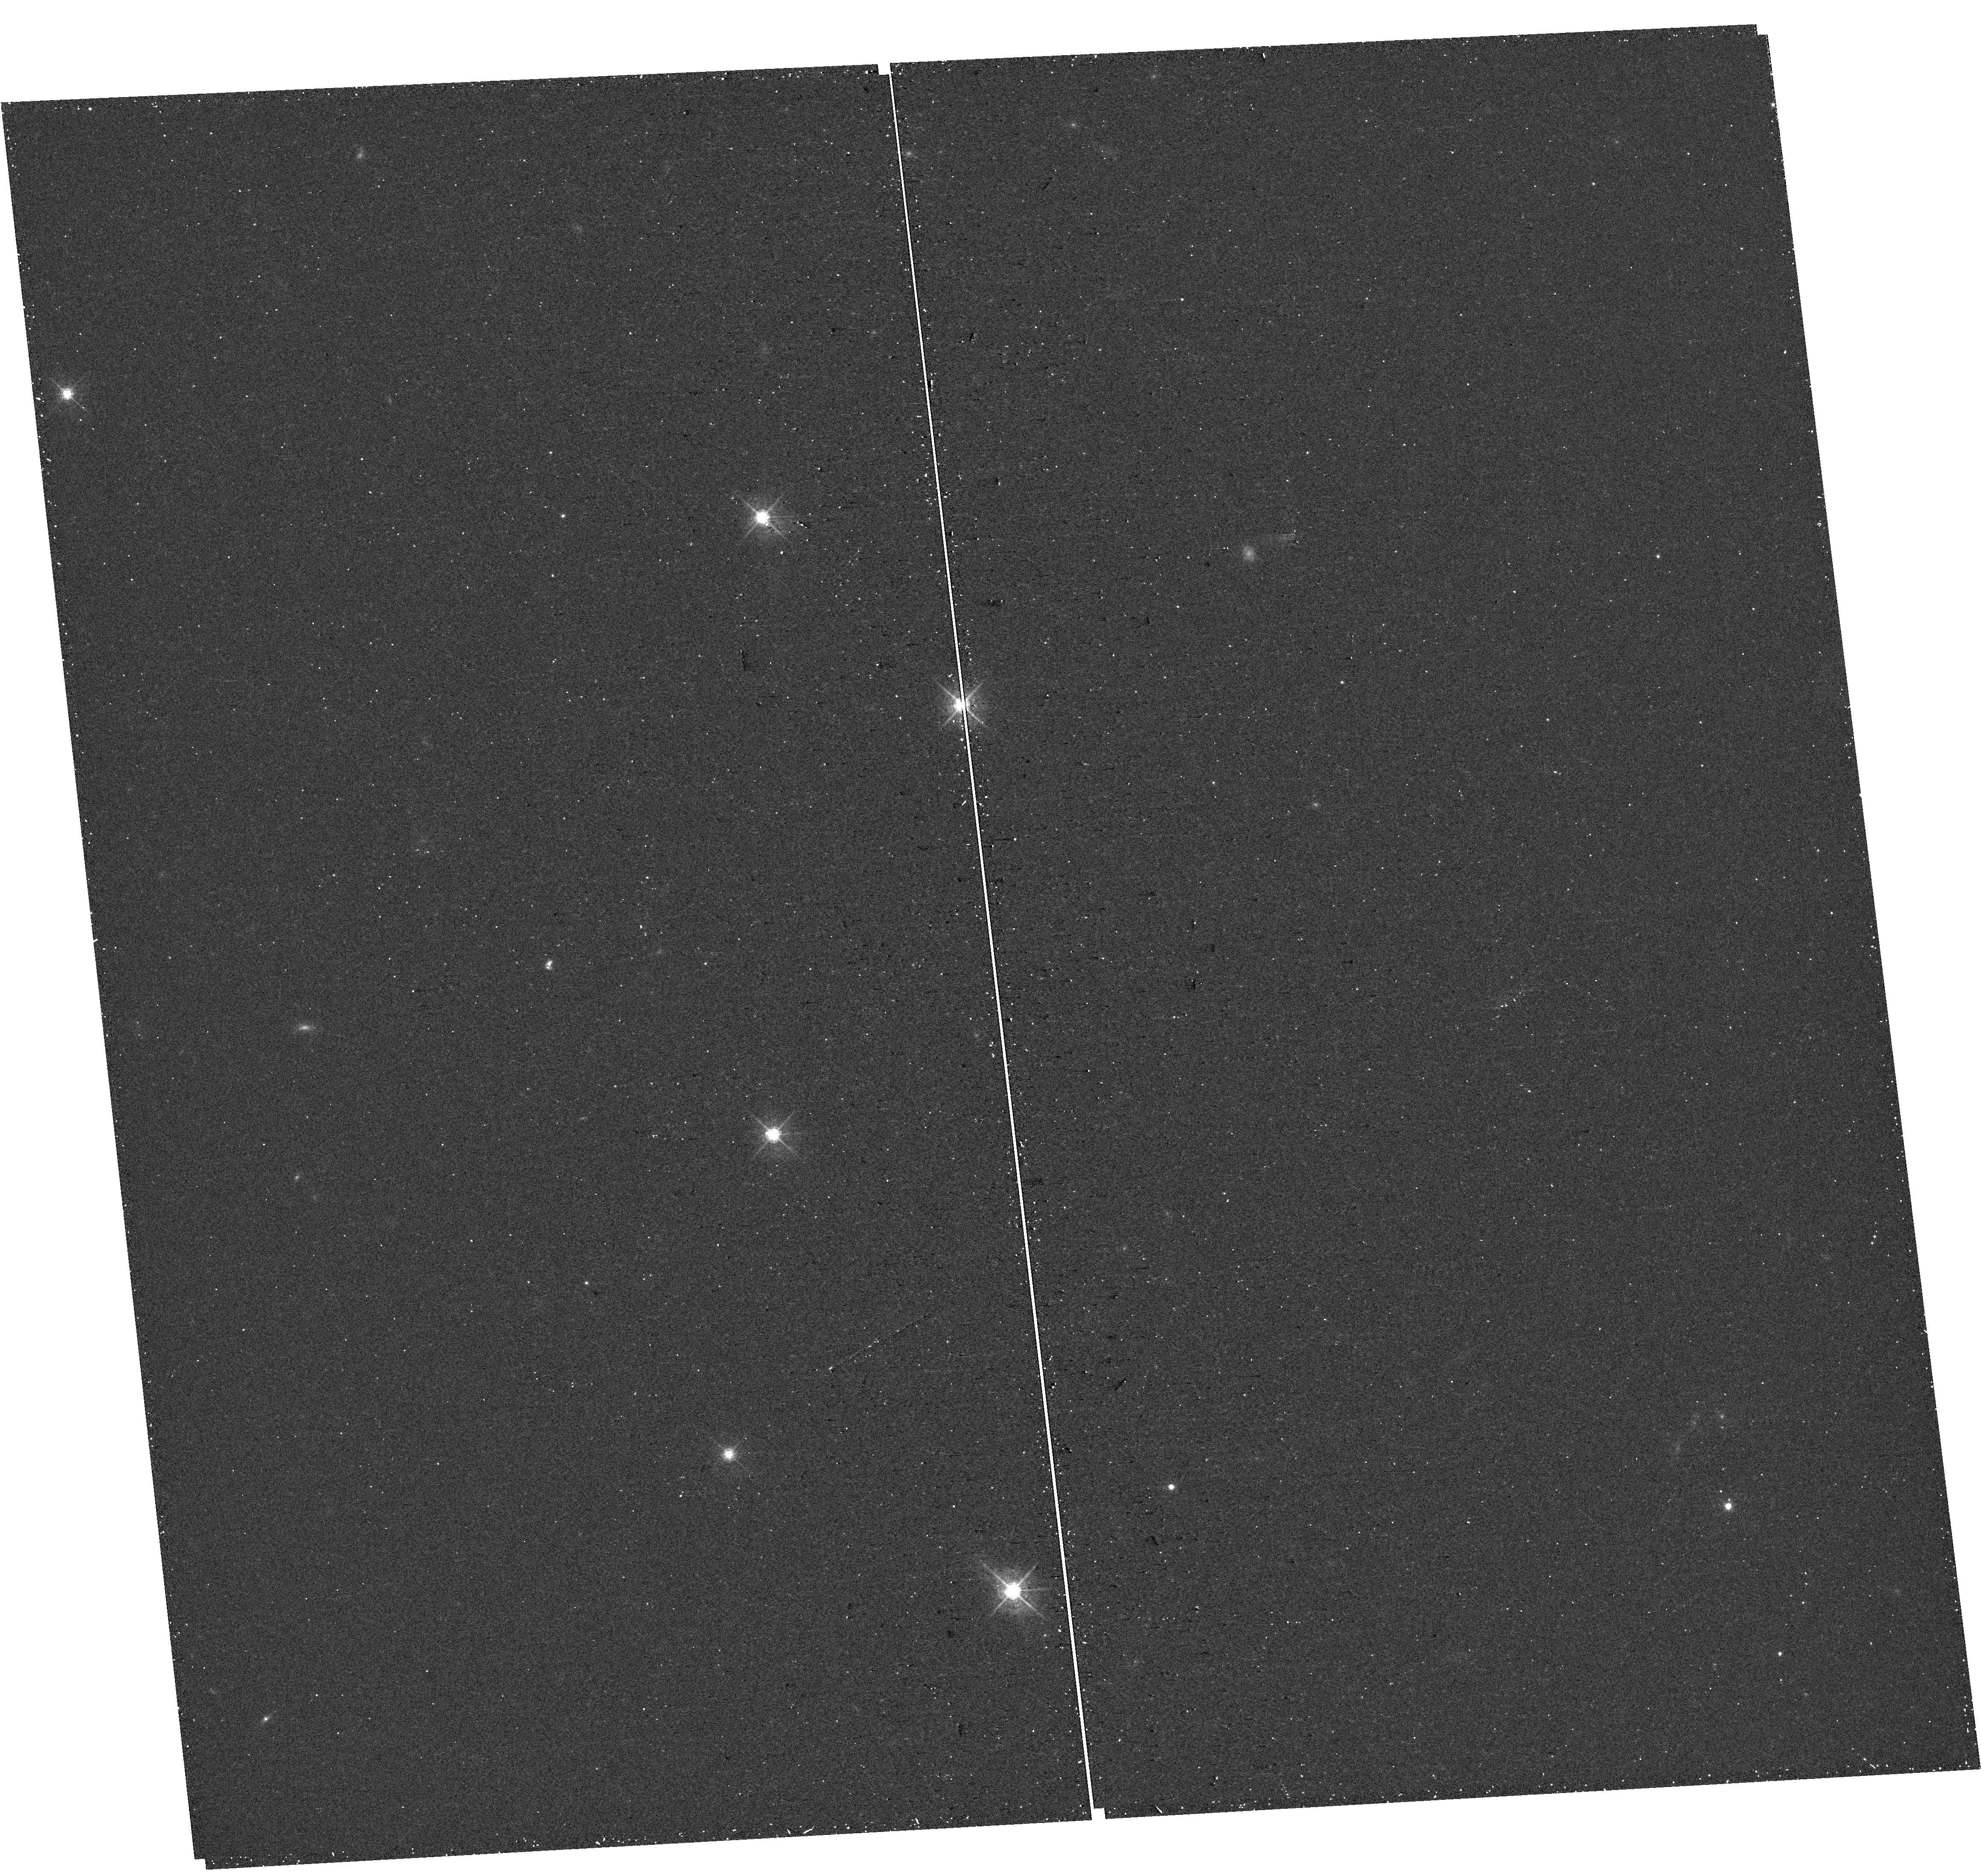
Target: J172010+542133. Instrument: WFC3/UVIS. Filter: F547M. Exposure: 11 min. Observation ID: hst_17069_82_wfc3_uvis_f547m_ieww82

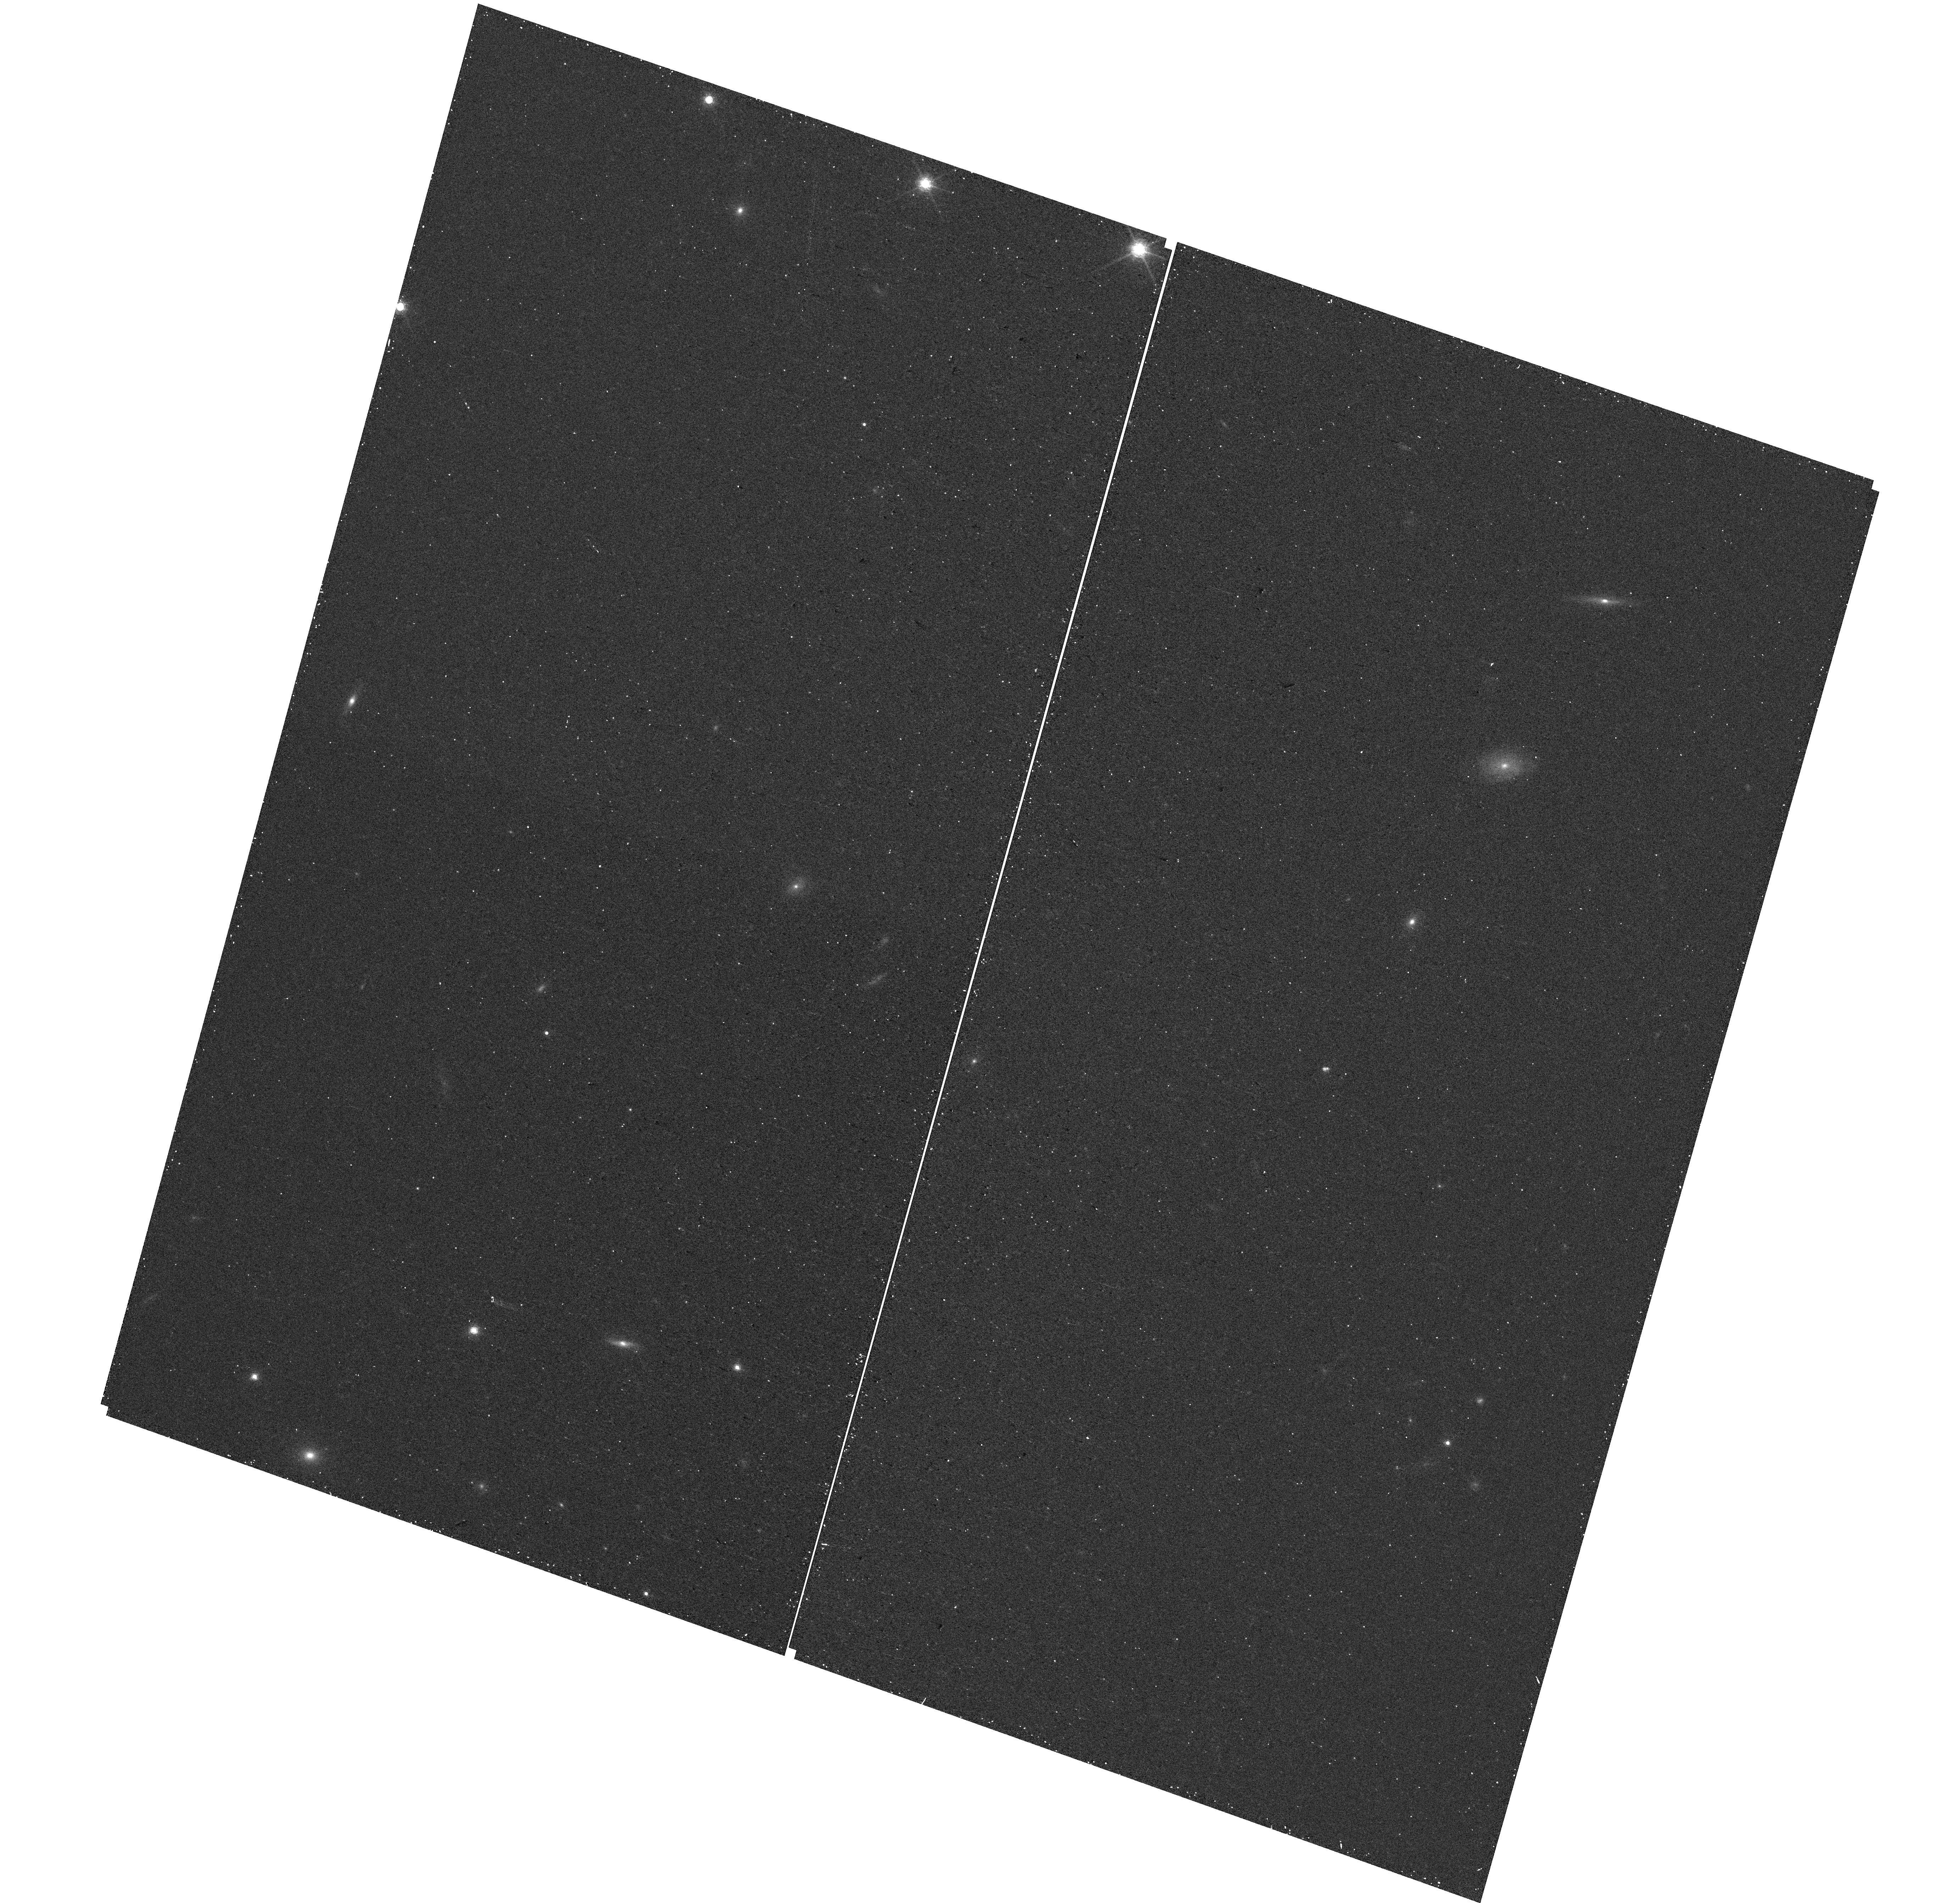
Target: J095236+405249. Instrument: WFC3/UVIS. Filter: F850LP. Exposure: 12 min. Observation ID: hst_17069_94_wfc3_uvis_f850lp_ieww94

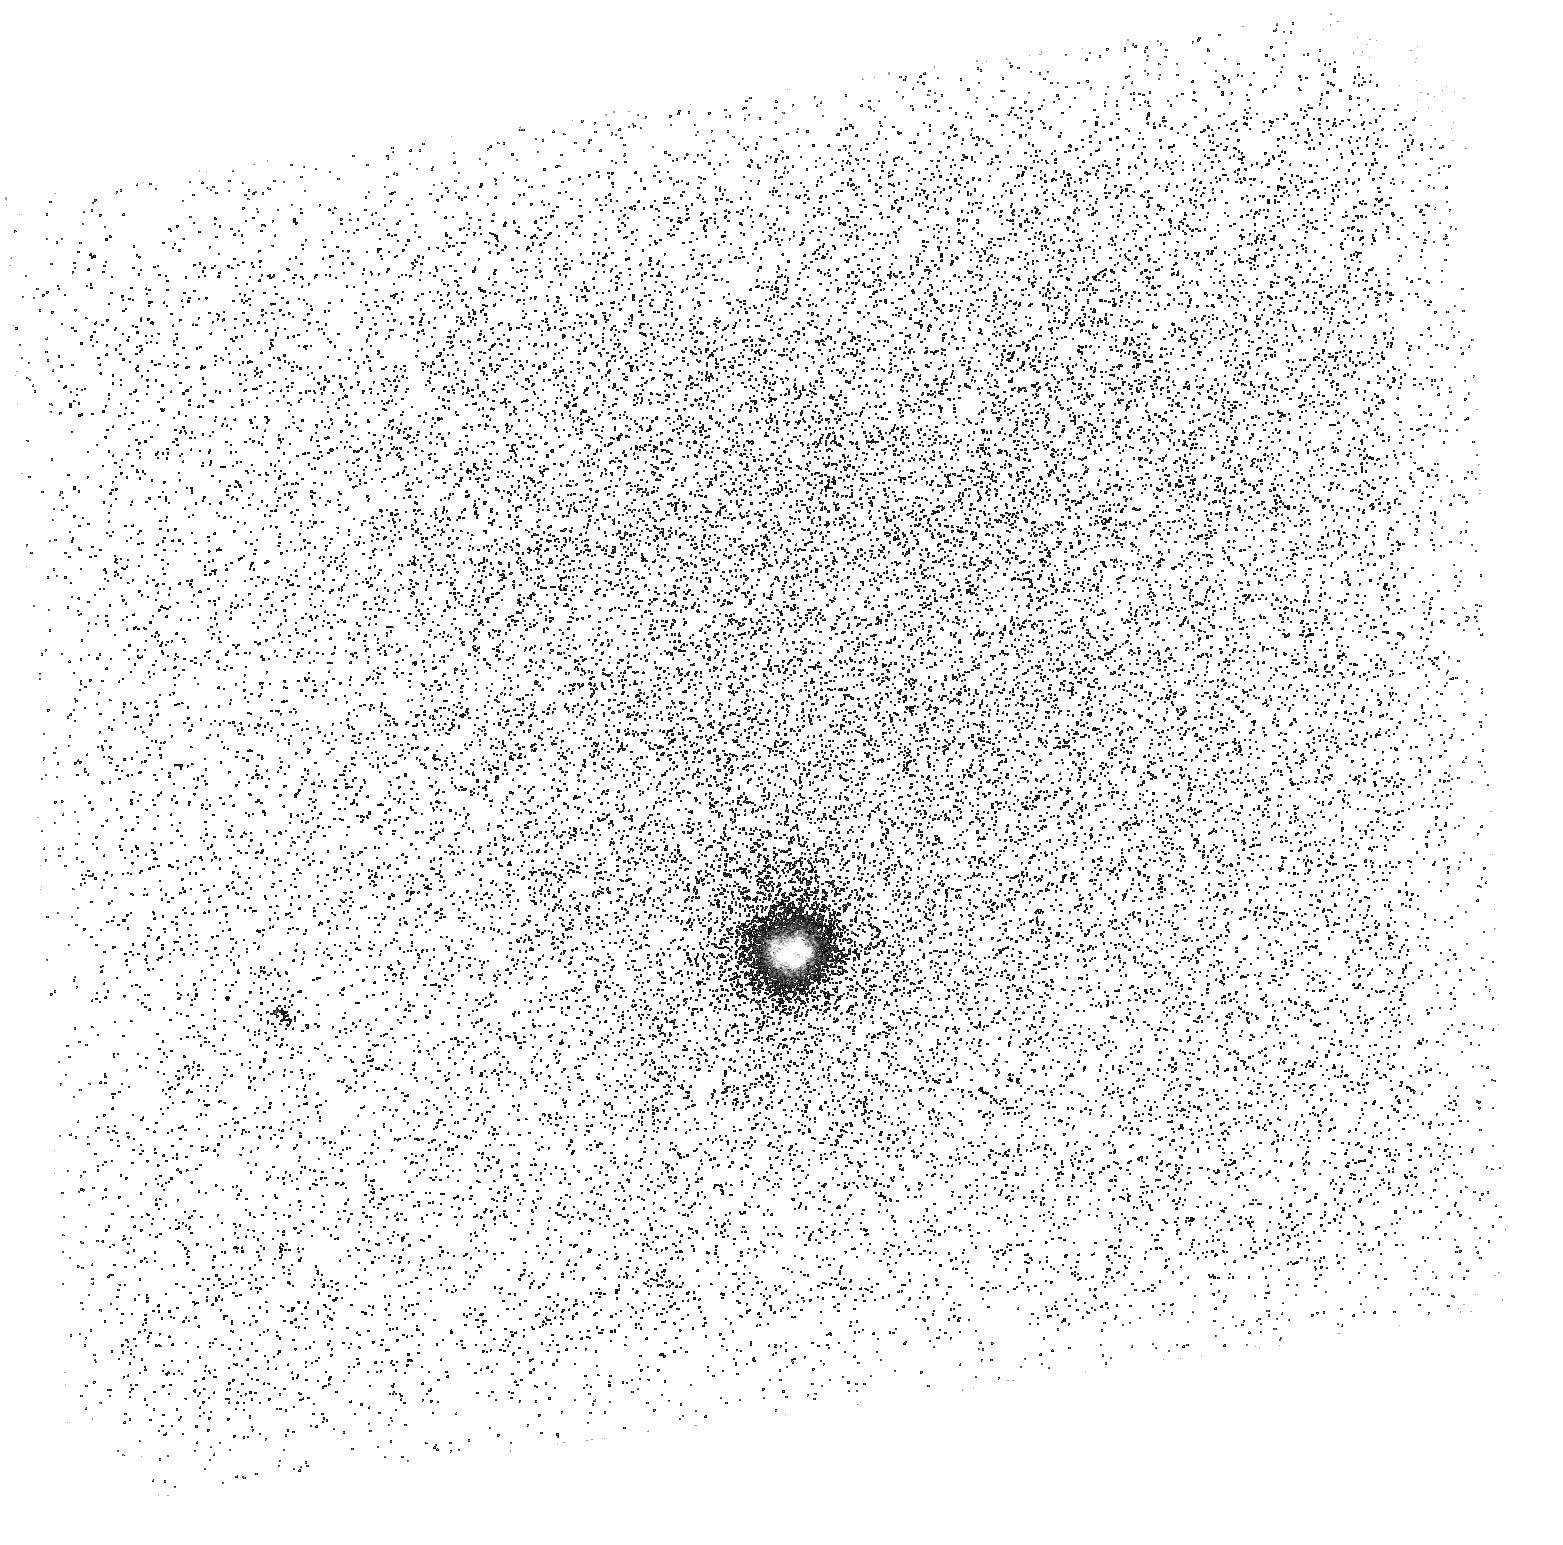
Target: J131419+104739. Instrument: ACS/SBC. Filter: F150LP. Exposure: 33 min. Observation ID: hst_17069_59_acs_sbc_f150lp_jeww59

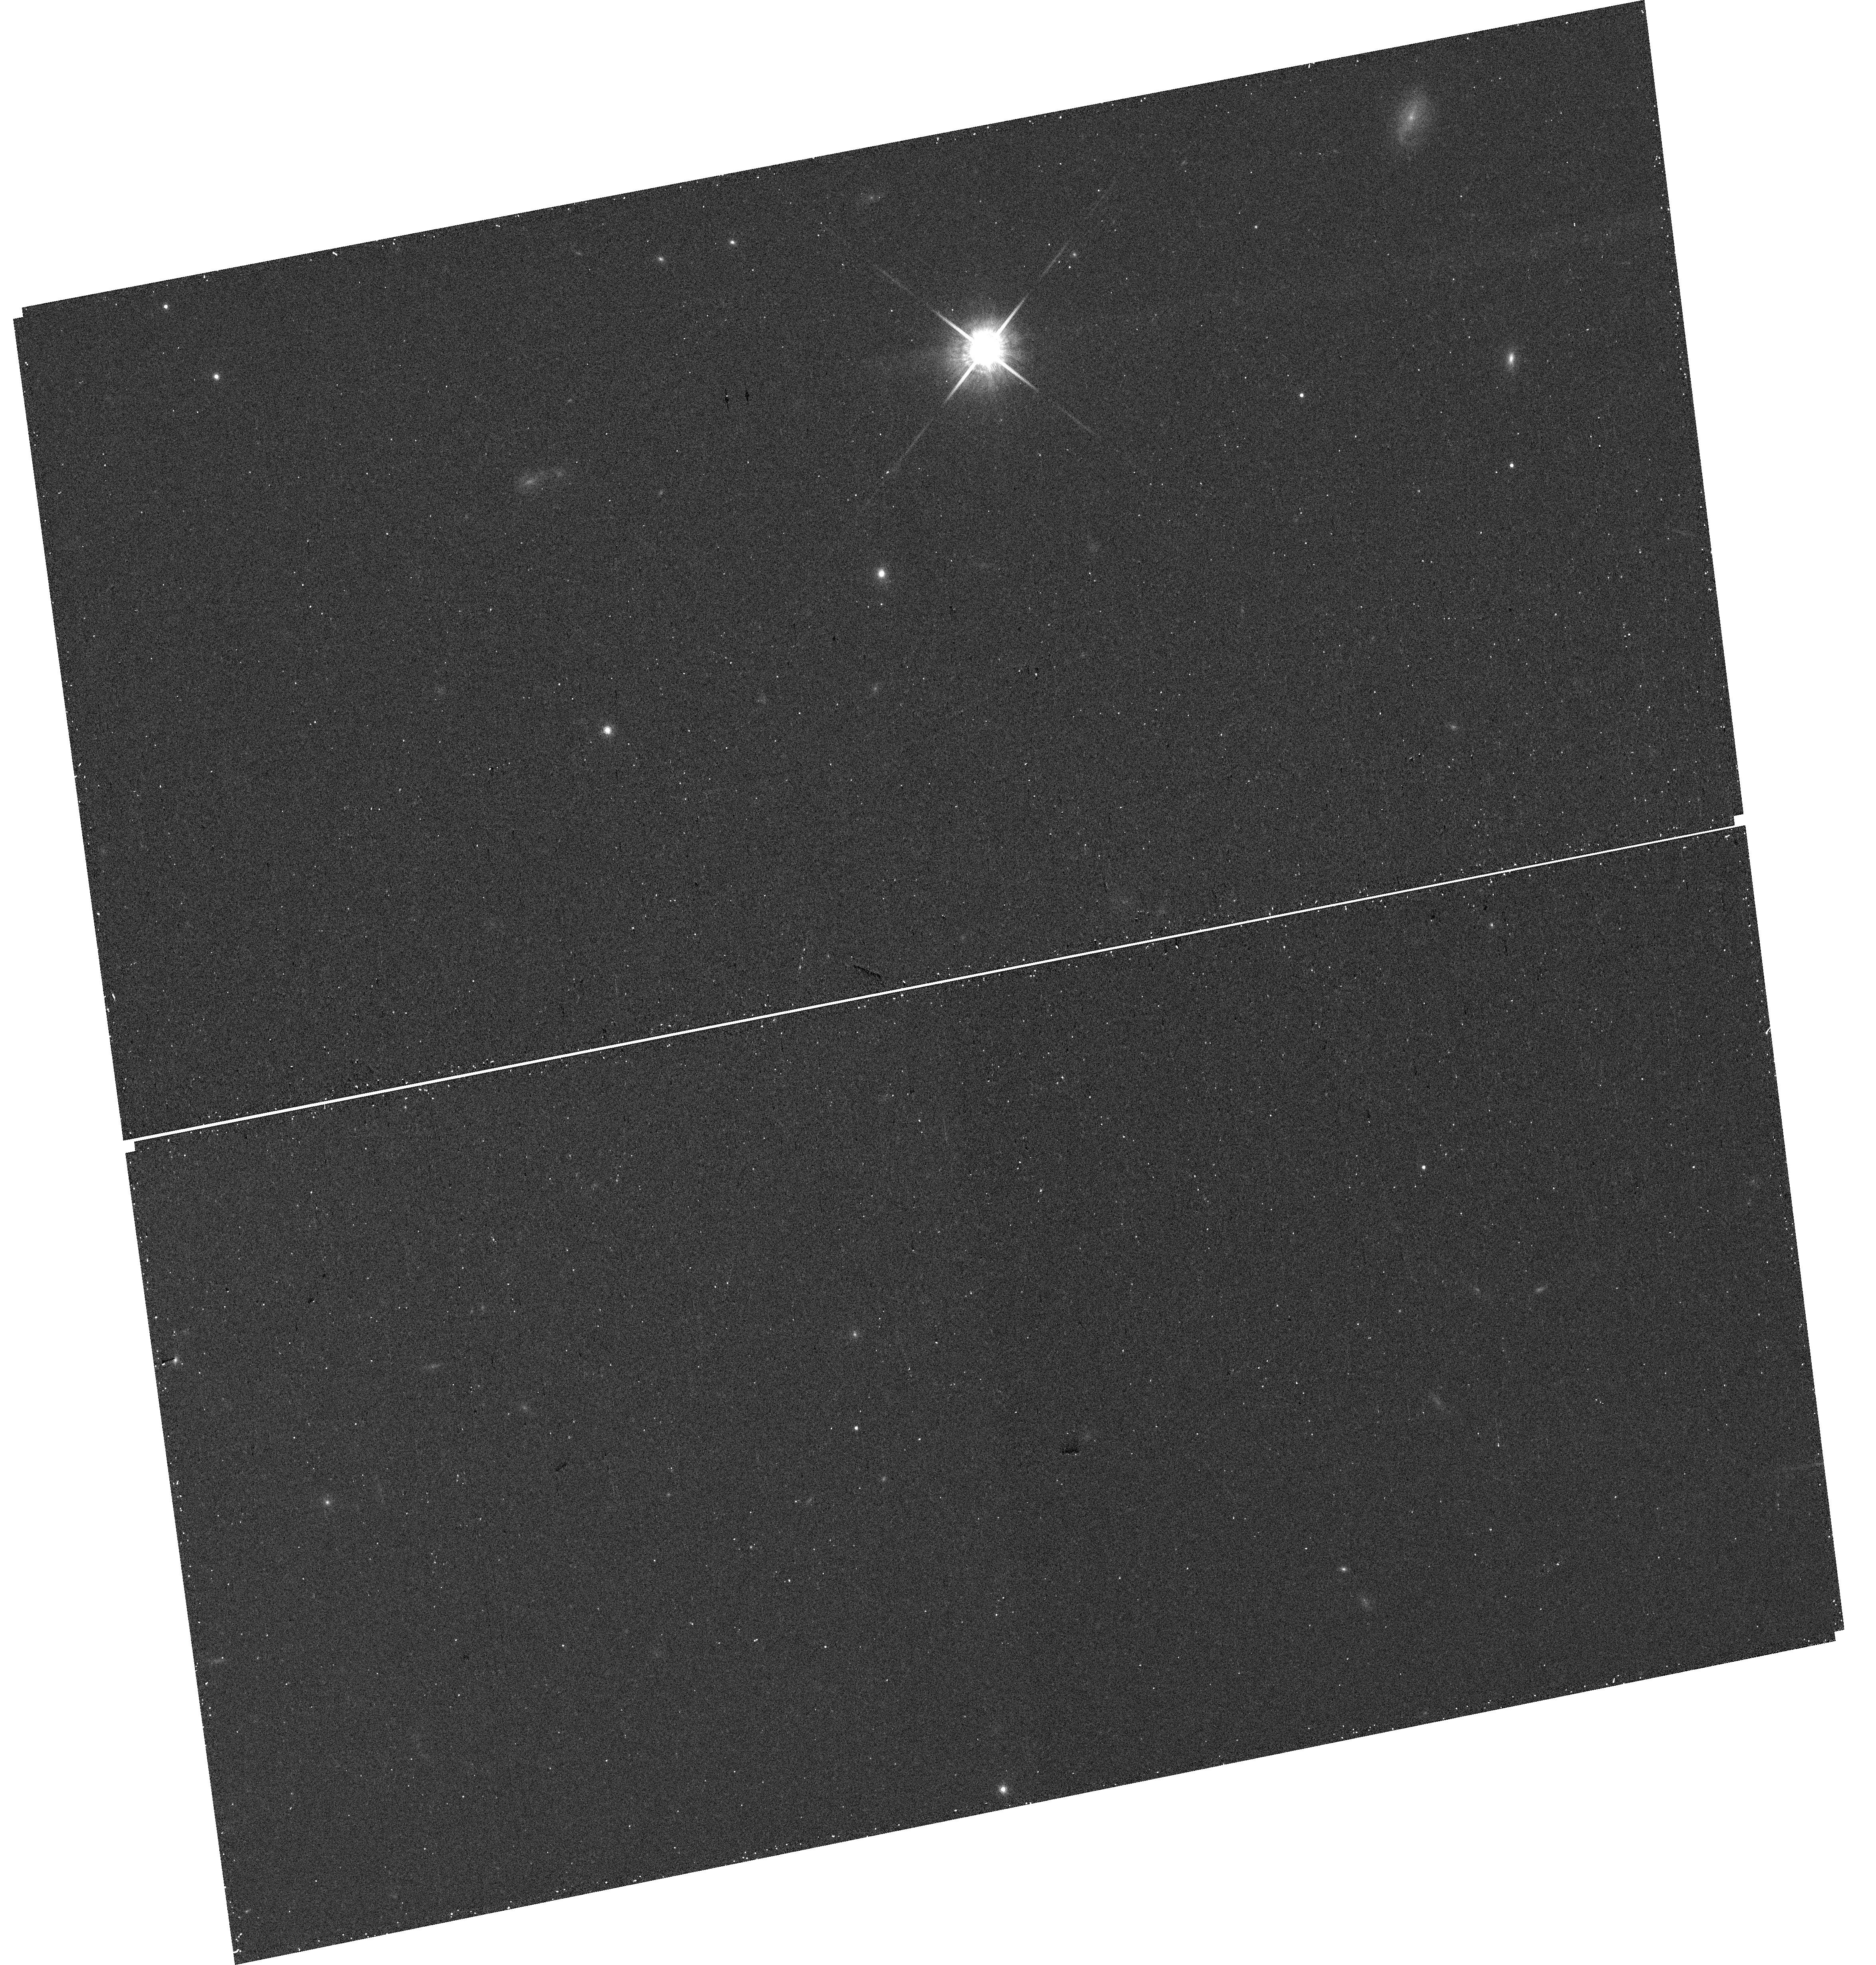
Target: J131904+510309. Instrument: WFC3/UVIS. Filter: F850LP. Exposure: 12 min. Observation ID: hst_17069_62_wfc3_uvis_f850lp_ieww62

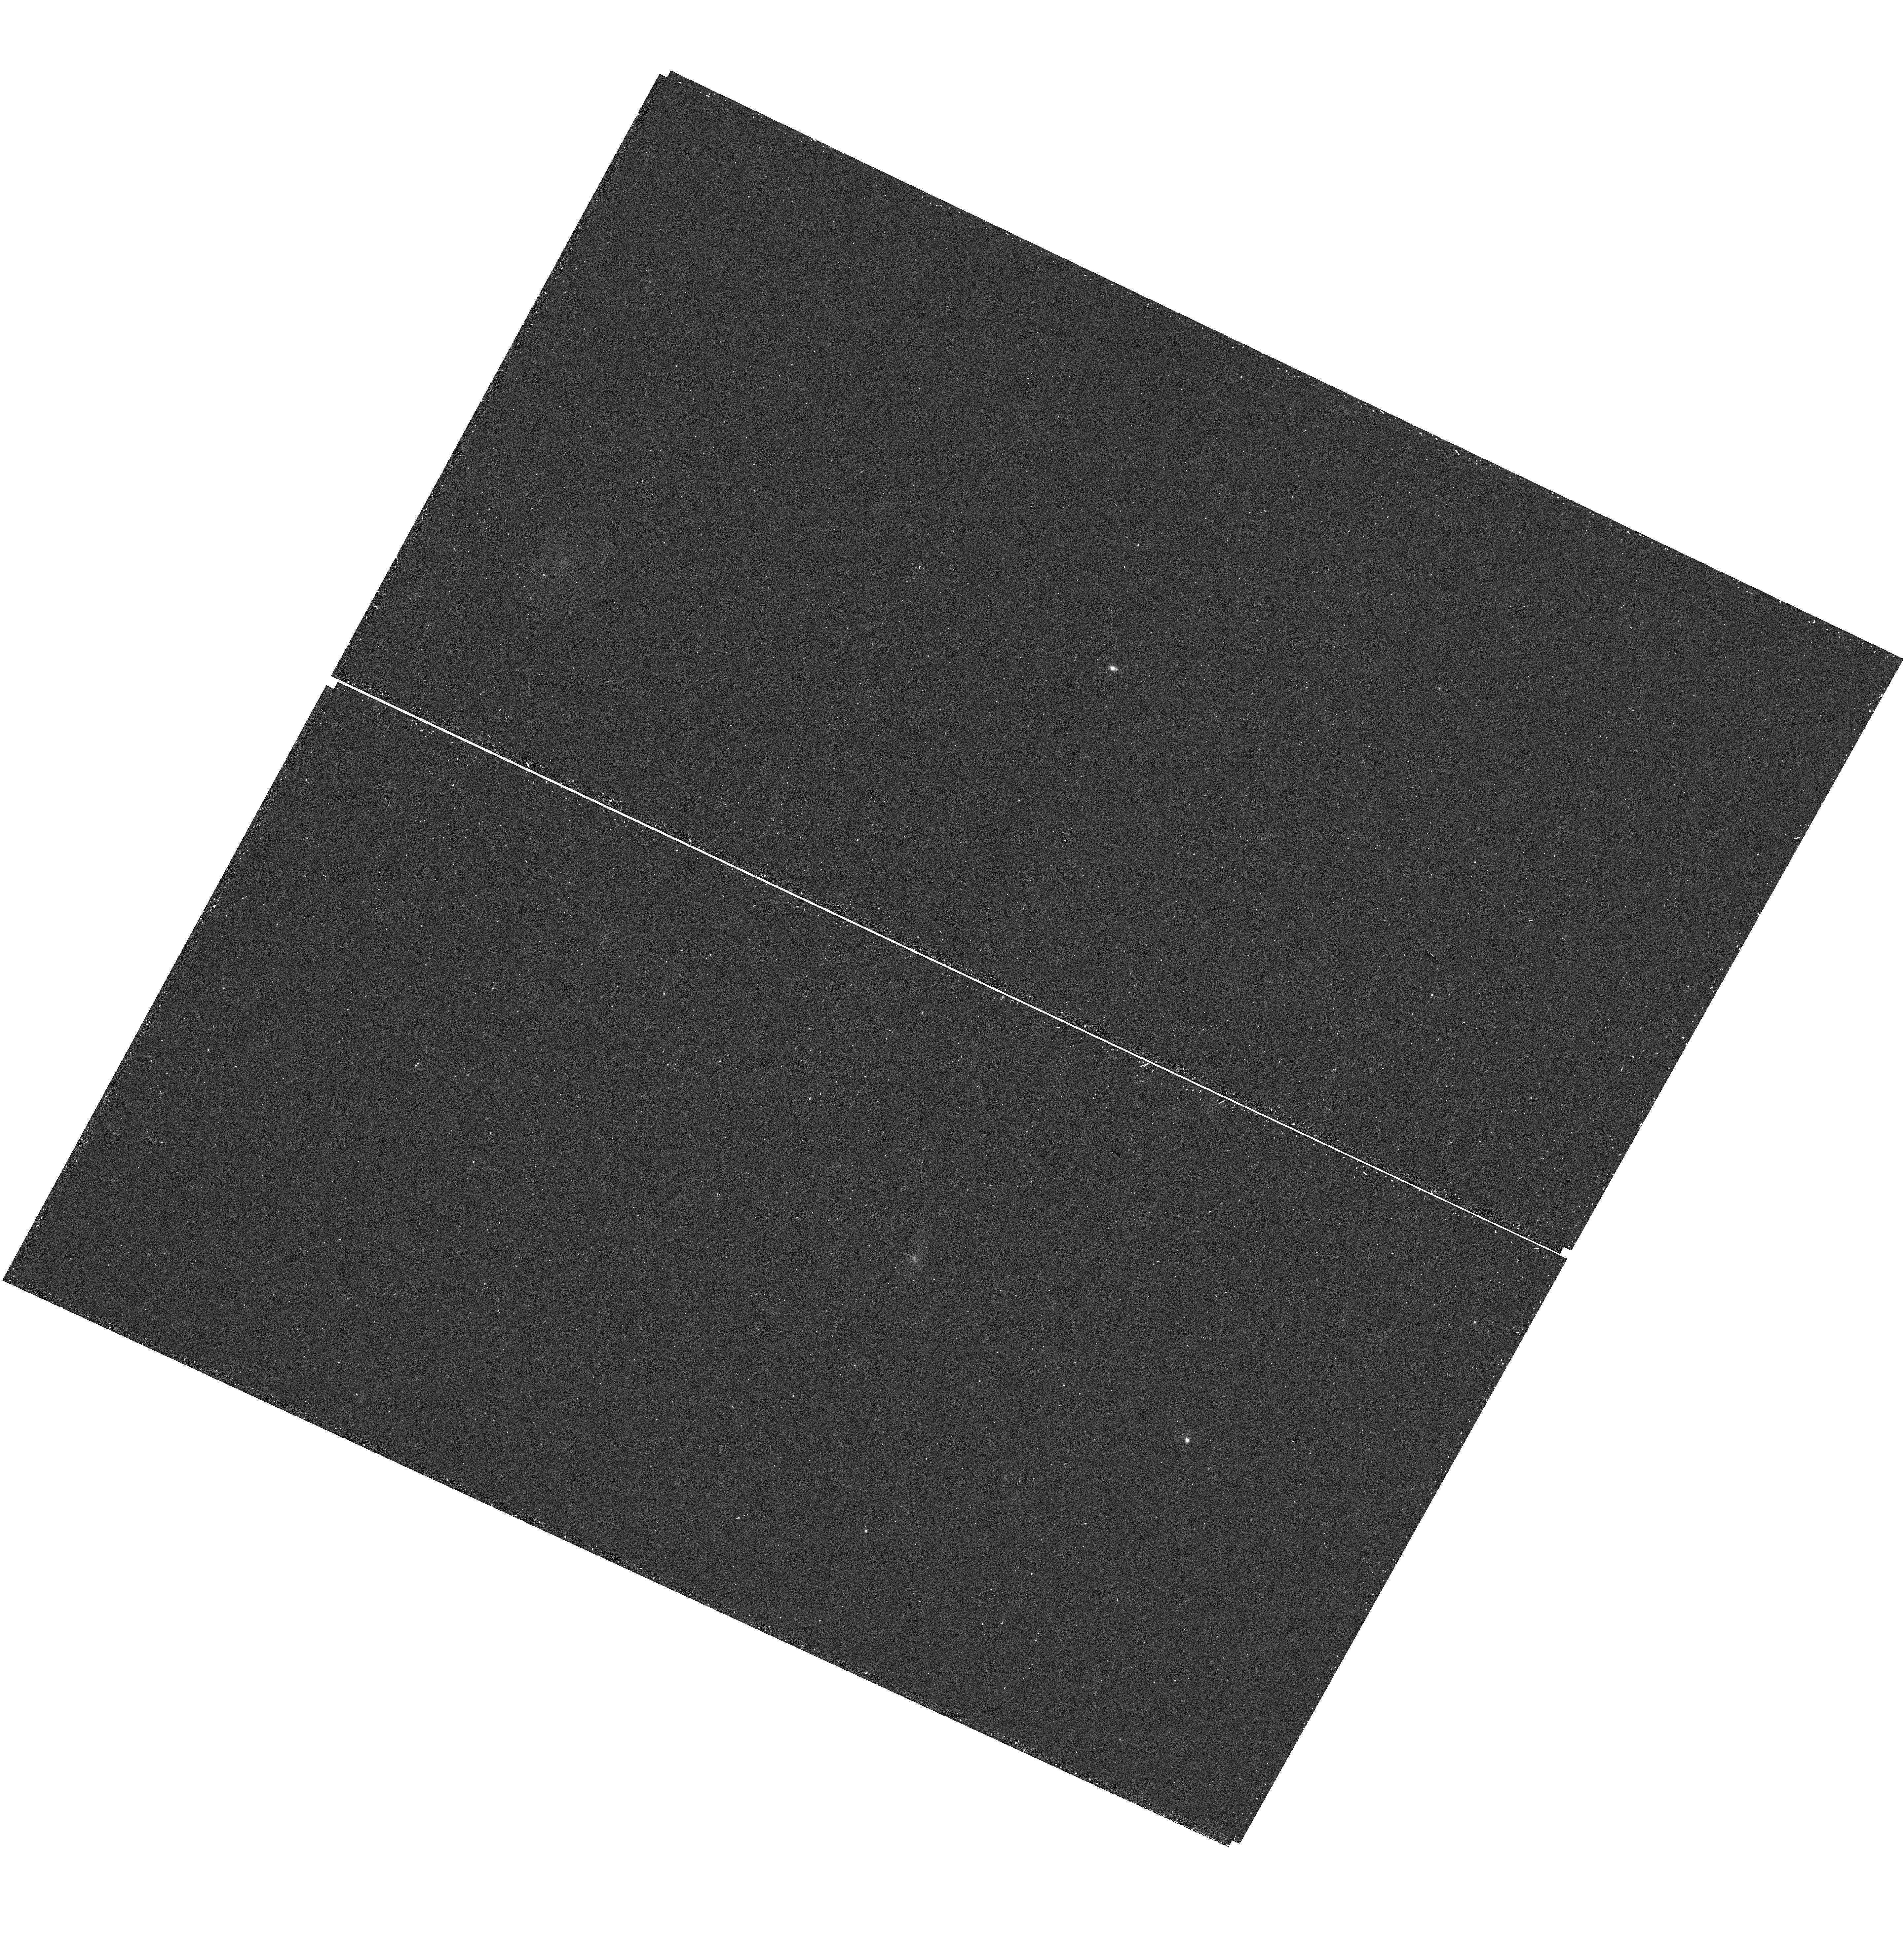
Target: J091113+183108. Instrument: WFC3/UVIS. Filter: F438W. Exposure: 8 min. Observation ID: hst_17069_14_wfc3_uvis_f438w_ieww14

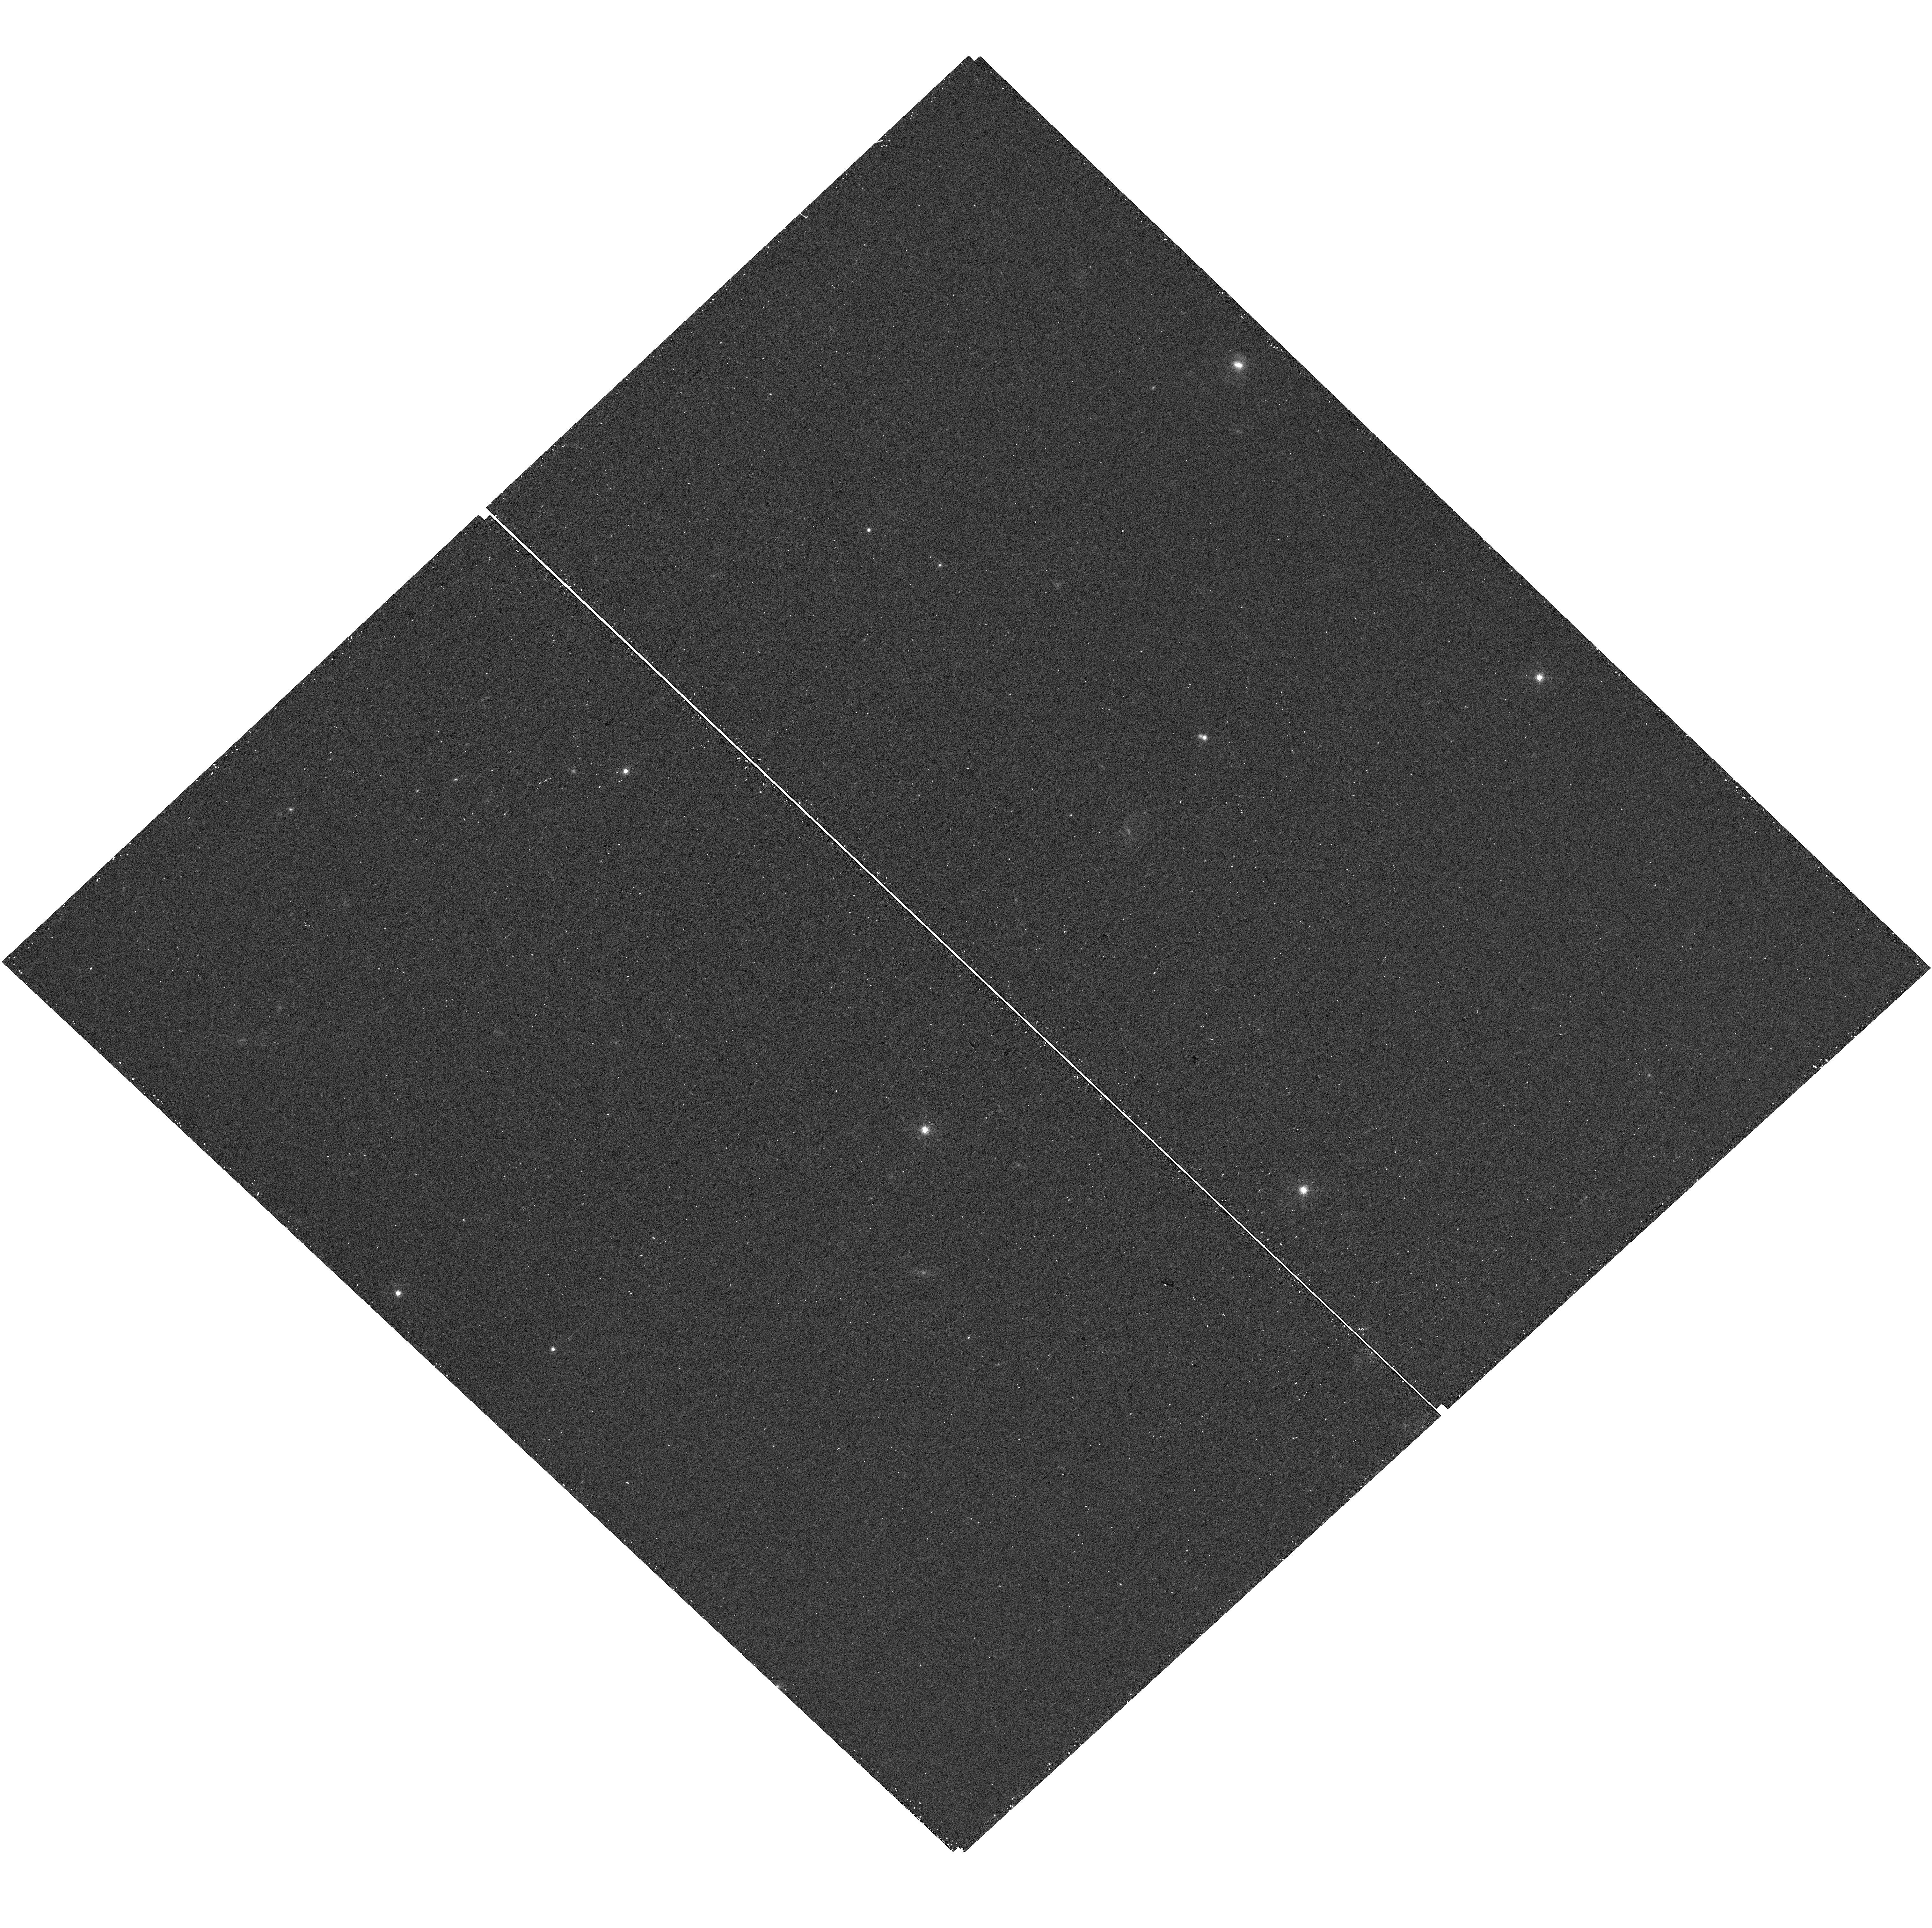
Target: J091703+315221. Instrument: WFC3/UVIS. Filter: F547M. Exposure: 10 min. Observation ID: hst_17069_18_wfc3_uvis_f547m_ieww18

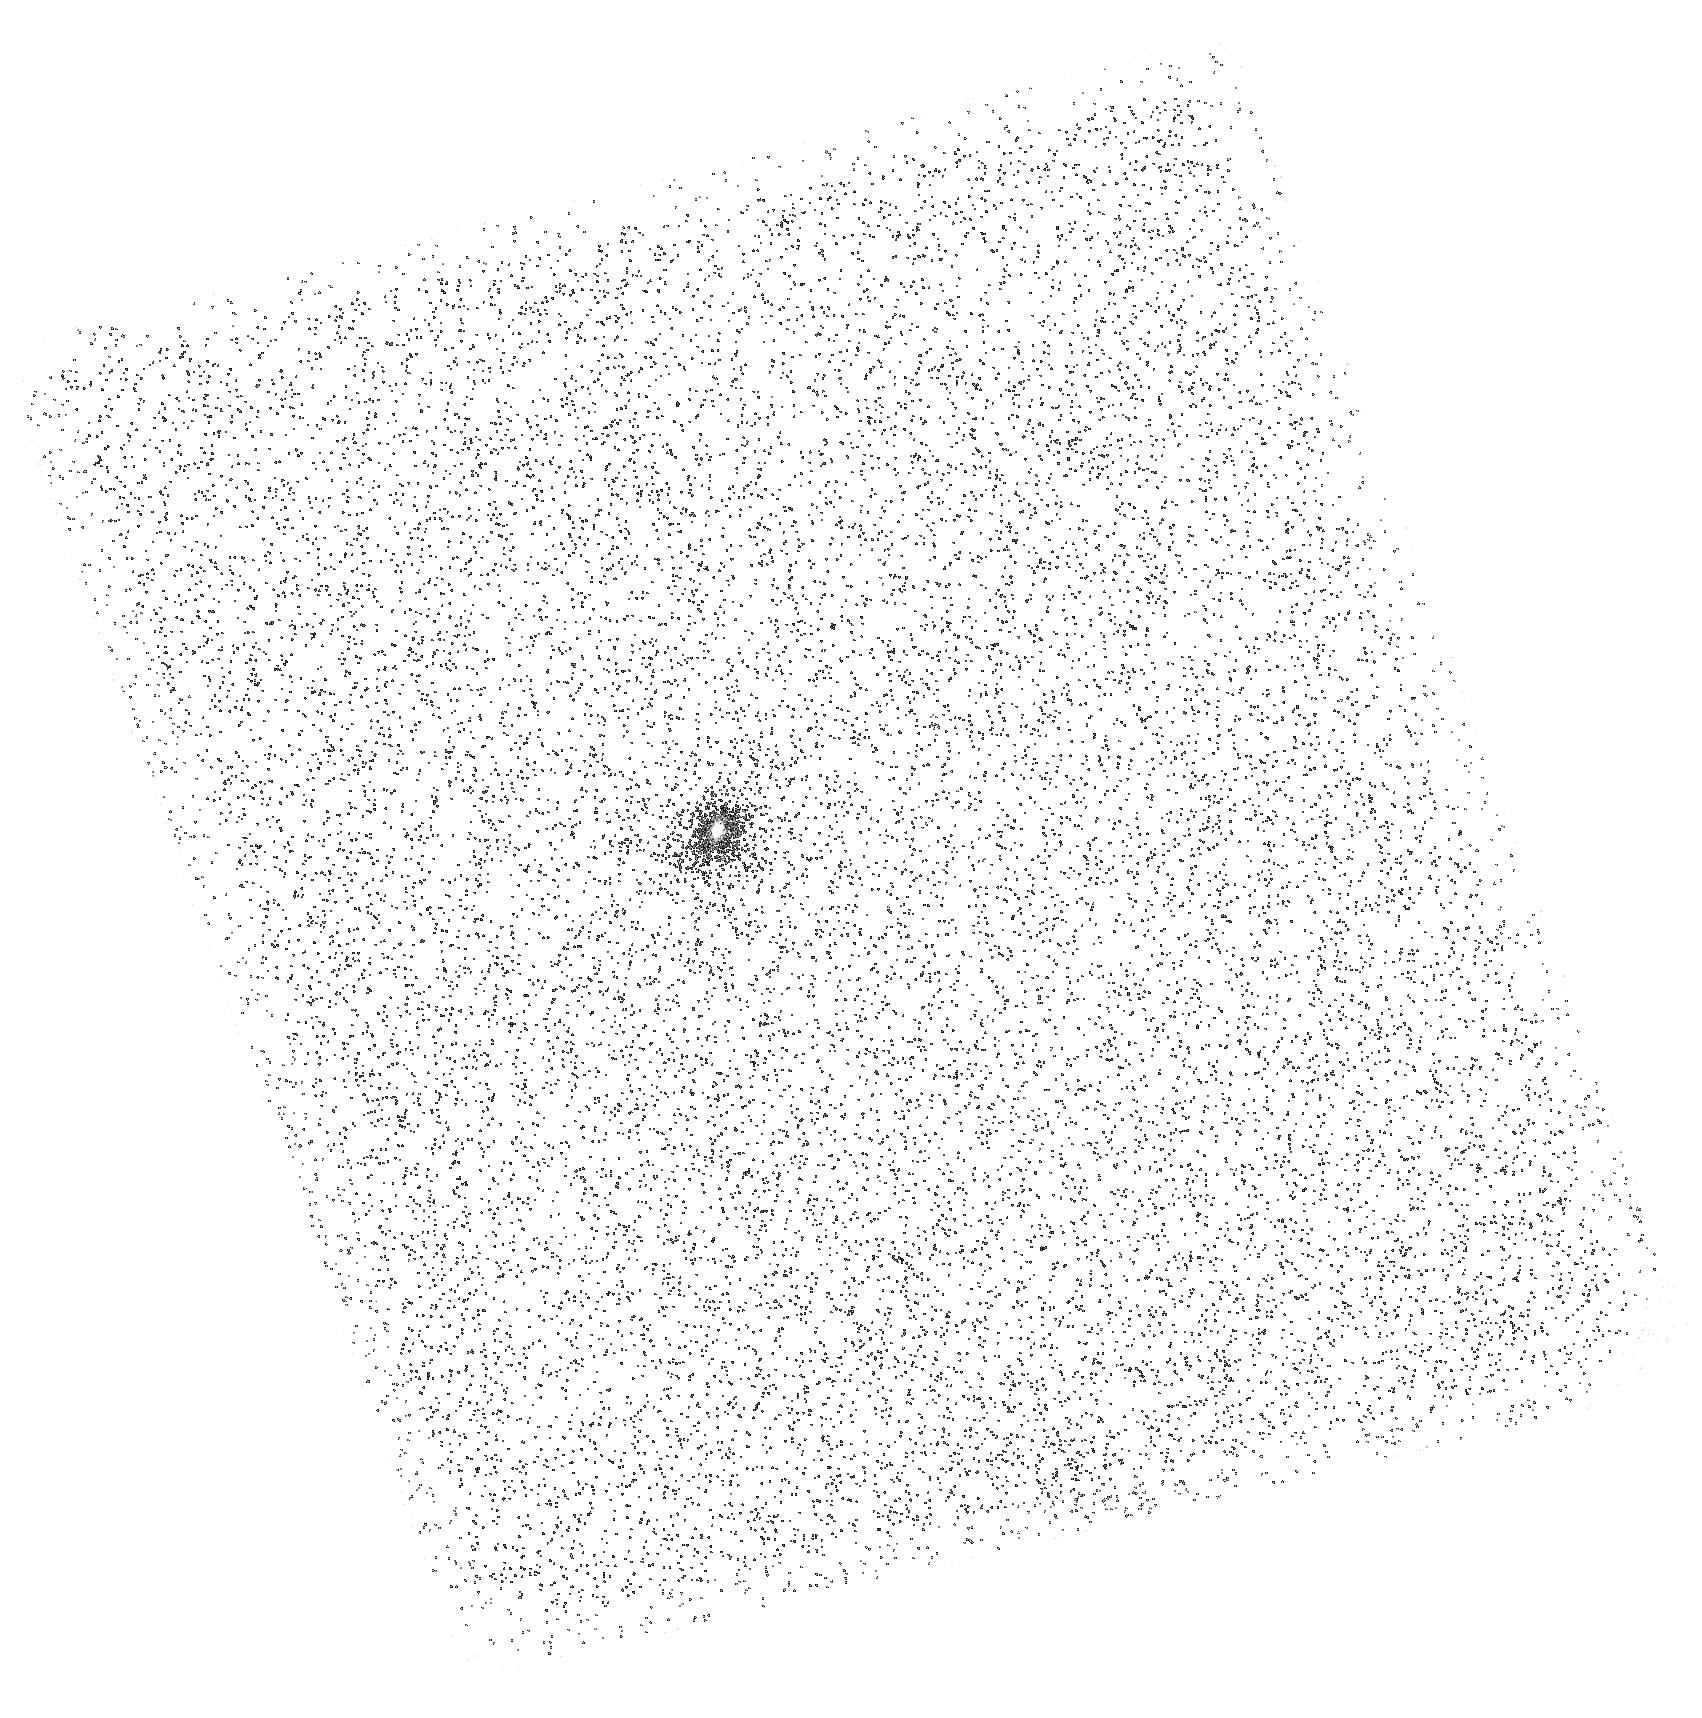
Target: J082652+182052. Instrument: ACS/SBC. Filter: F150LP. Exposure: 16 min. Observation ID: hst_17069_zb_acs_sbc_f150lp_jewwzb

The Lyman-alpha and Continuum Origins Survey (LaCOS) (PI: Hayes, Matthew James)

The Low-Redshift Lyman Continuum Survey (LzLCS) is a HST Large program using the Cosmic Origins Spectrograph to provide direct measurements of the ionizing radiation (Lyman continuum; LyC) of 66 star-forming galaxies. The completed survey showed that ~50% of LzLCS galaxies are LyC emitters. Most of these objects are analogous to the high-z galaxies responsible for initiating and sustaining the epoch of reionization (EoR), and ~70% have Lyman-alpha EW>25 Angstrom. However the COS observations are spatially unresolved and capture only light emitted from a vignetted 2.5 arcsec region, centered upon the galaxies. Here we propose a 119-orbit program to obtain spatially resolved panchromatic imaging of 41 of these galaxies to closely examine the physical properties and geometry of their central and outer regions. We will obtain images in five filters (far-UV to visible) and produce maps of the stellar population and Lyman-alpha emission, and facilitate numerous investigations relevant for calibrating proxies of LyC output. The program will map the dust obscuration, star-formation rate and history, and ionizing stellar properties. These Ly-alpha images will provide essential information regarding the physical state of the ISM and its intimate role in regulating LyC transmission, by contrasting line and continuum images to test resonance scattering. The combined dataset will provide many unique measurements that are well-aligned with the UV initiative, have enormous archival utility, and will produce a dataset that can be applied directly to JWST studies of the EoR.